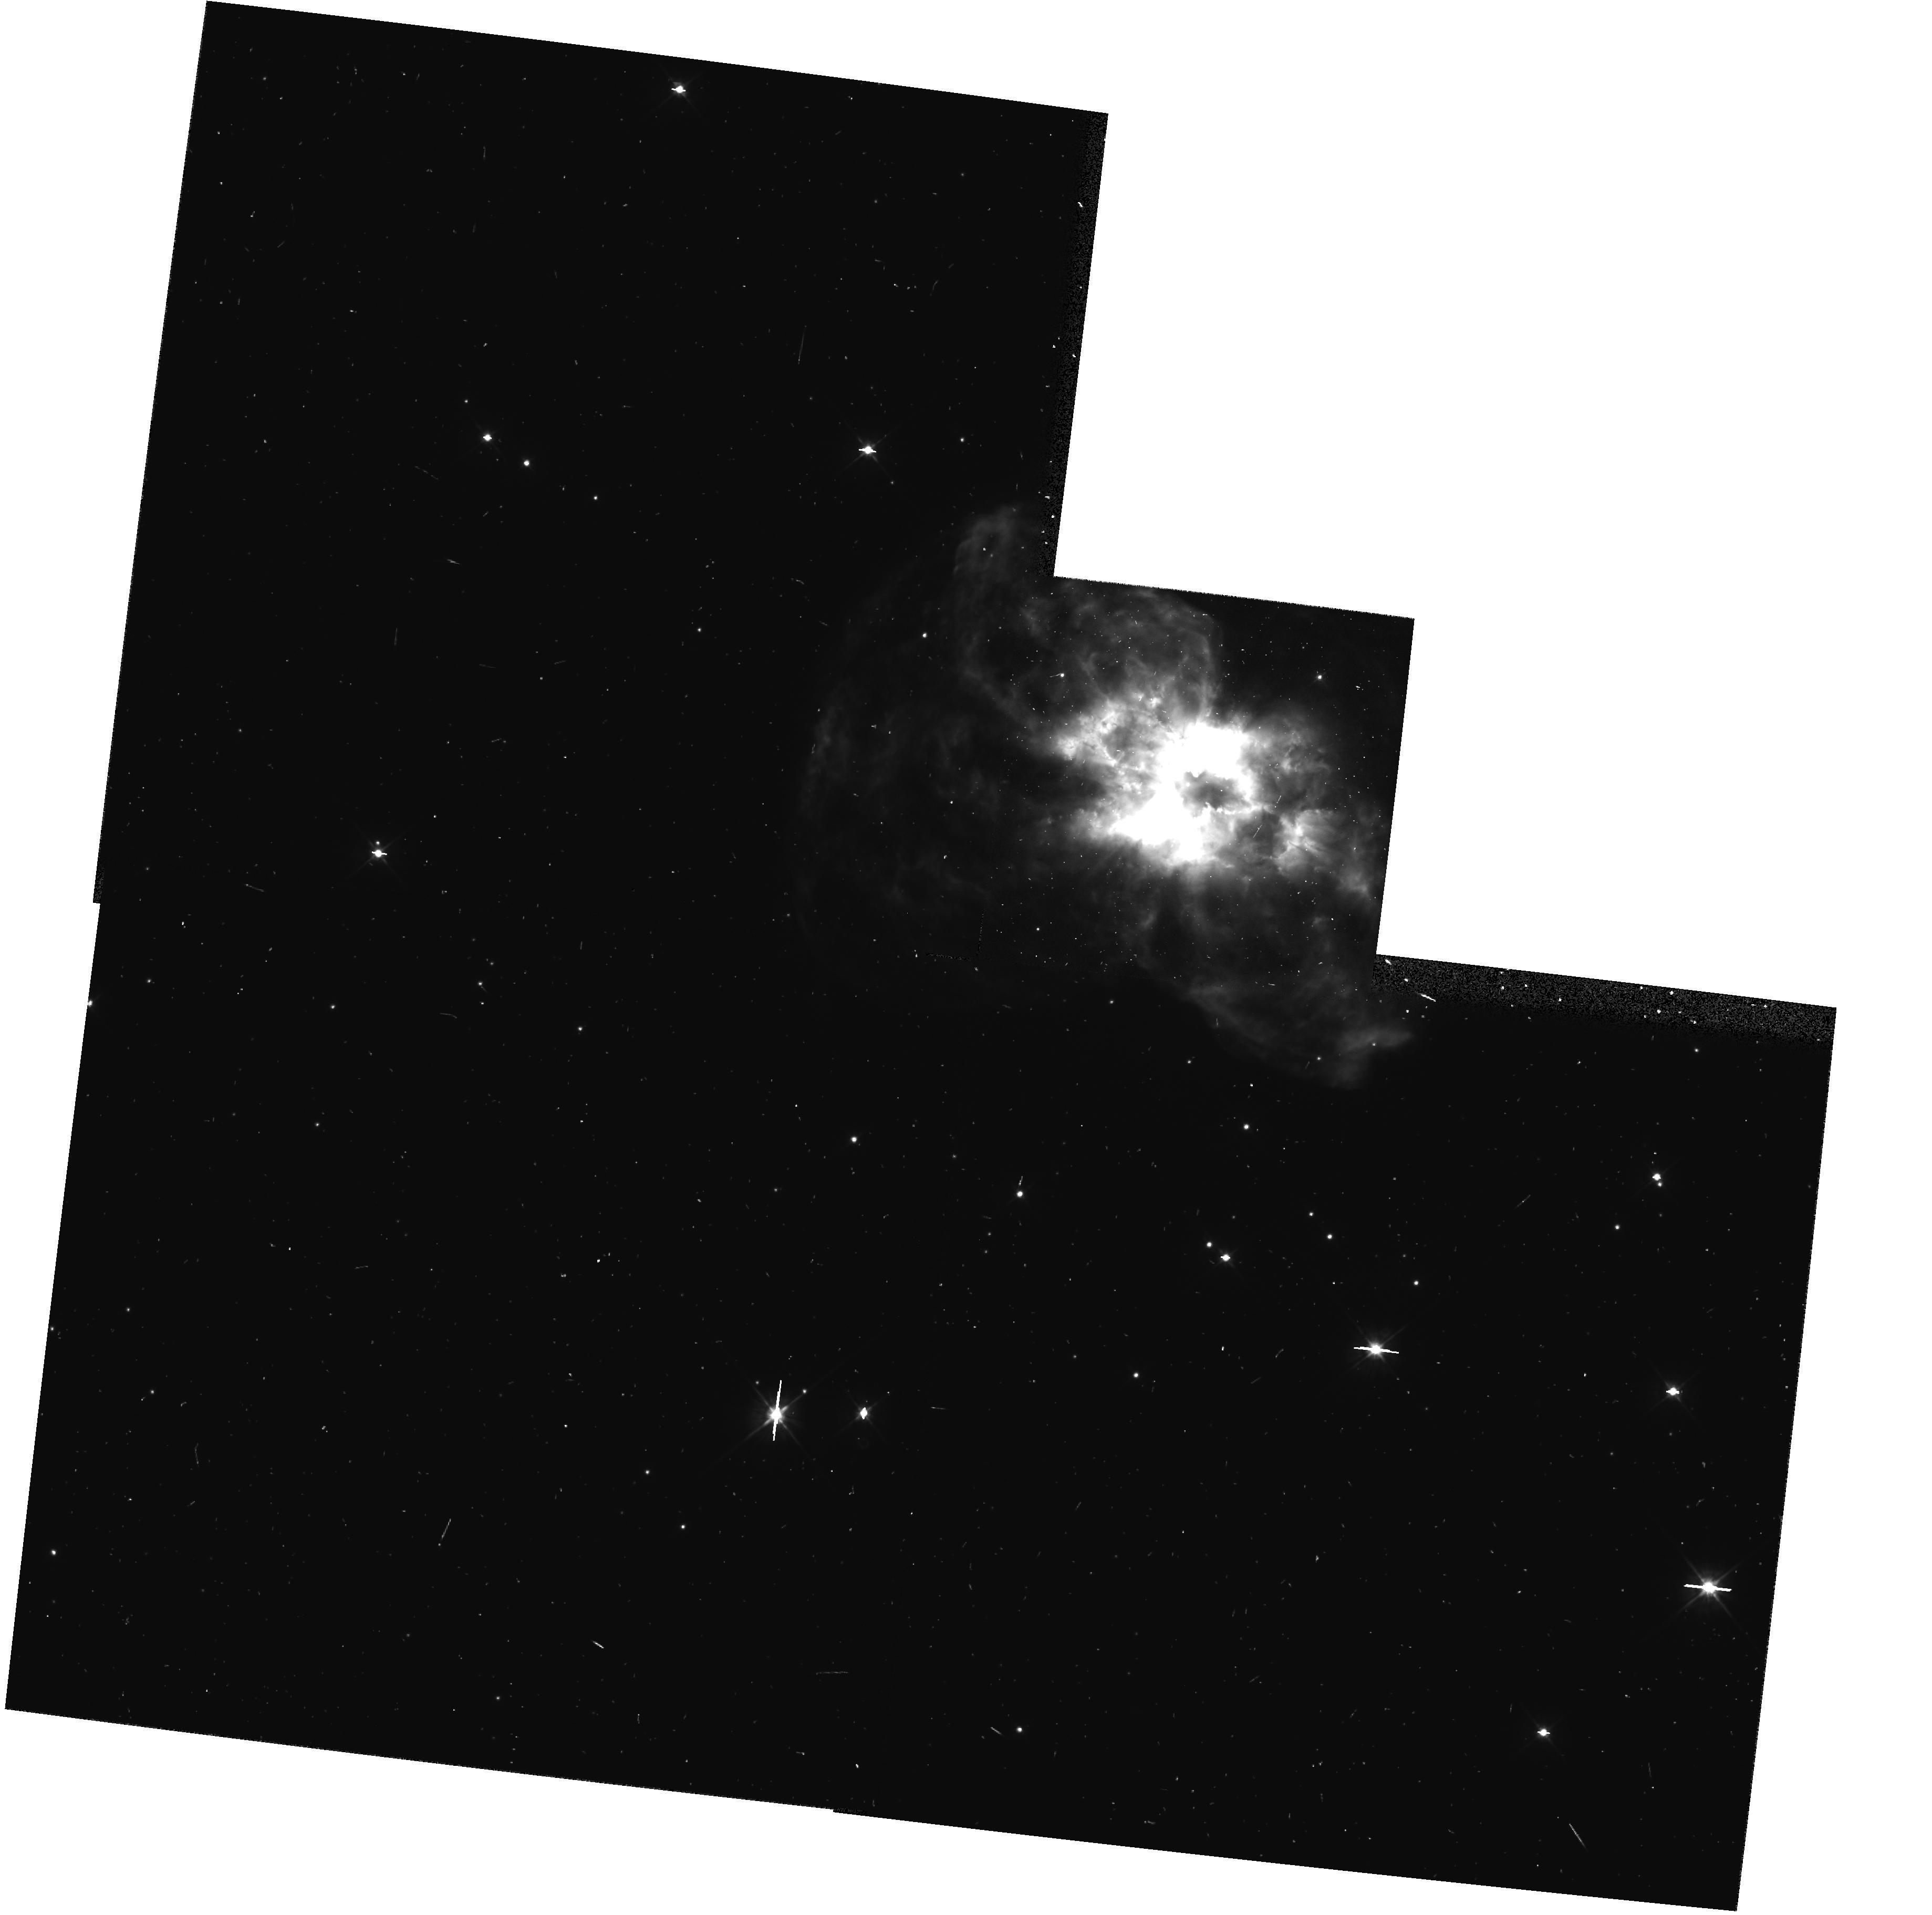
Target: NGC2440. Instrument: WFPC2/PC. Filter: F555W. Exposure: 6 min. Observation ID: hst_6119_10_wfpc2_pc_f555w_u2sa10

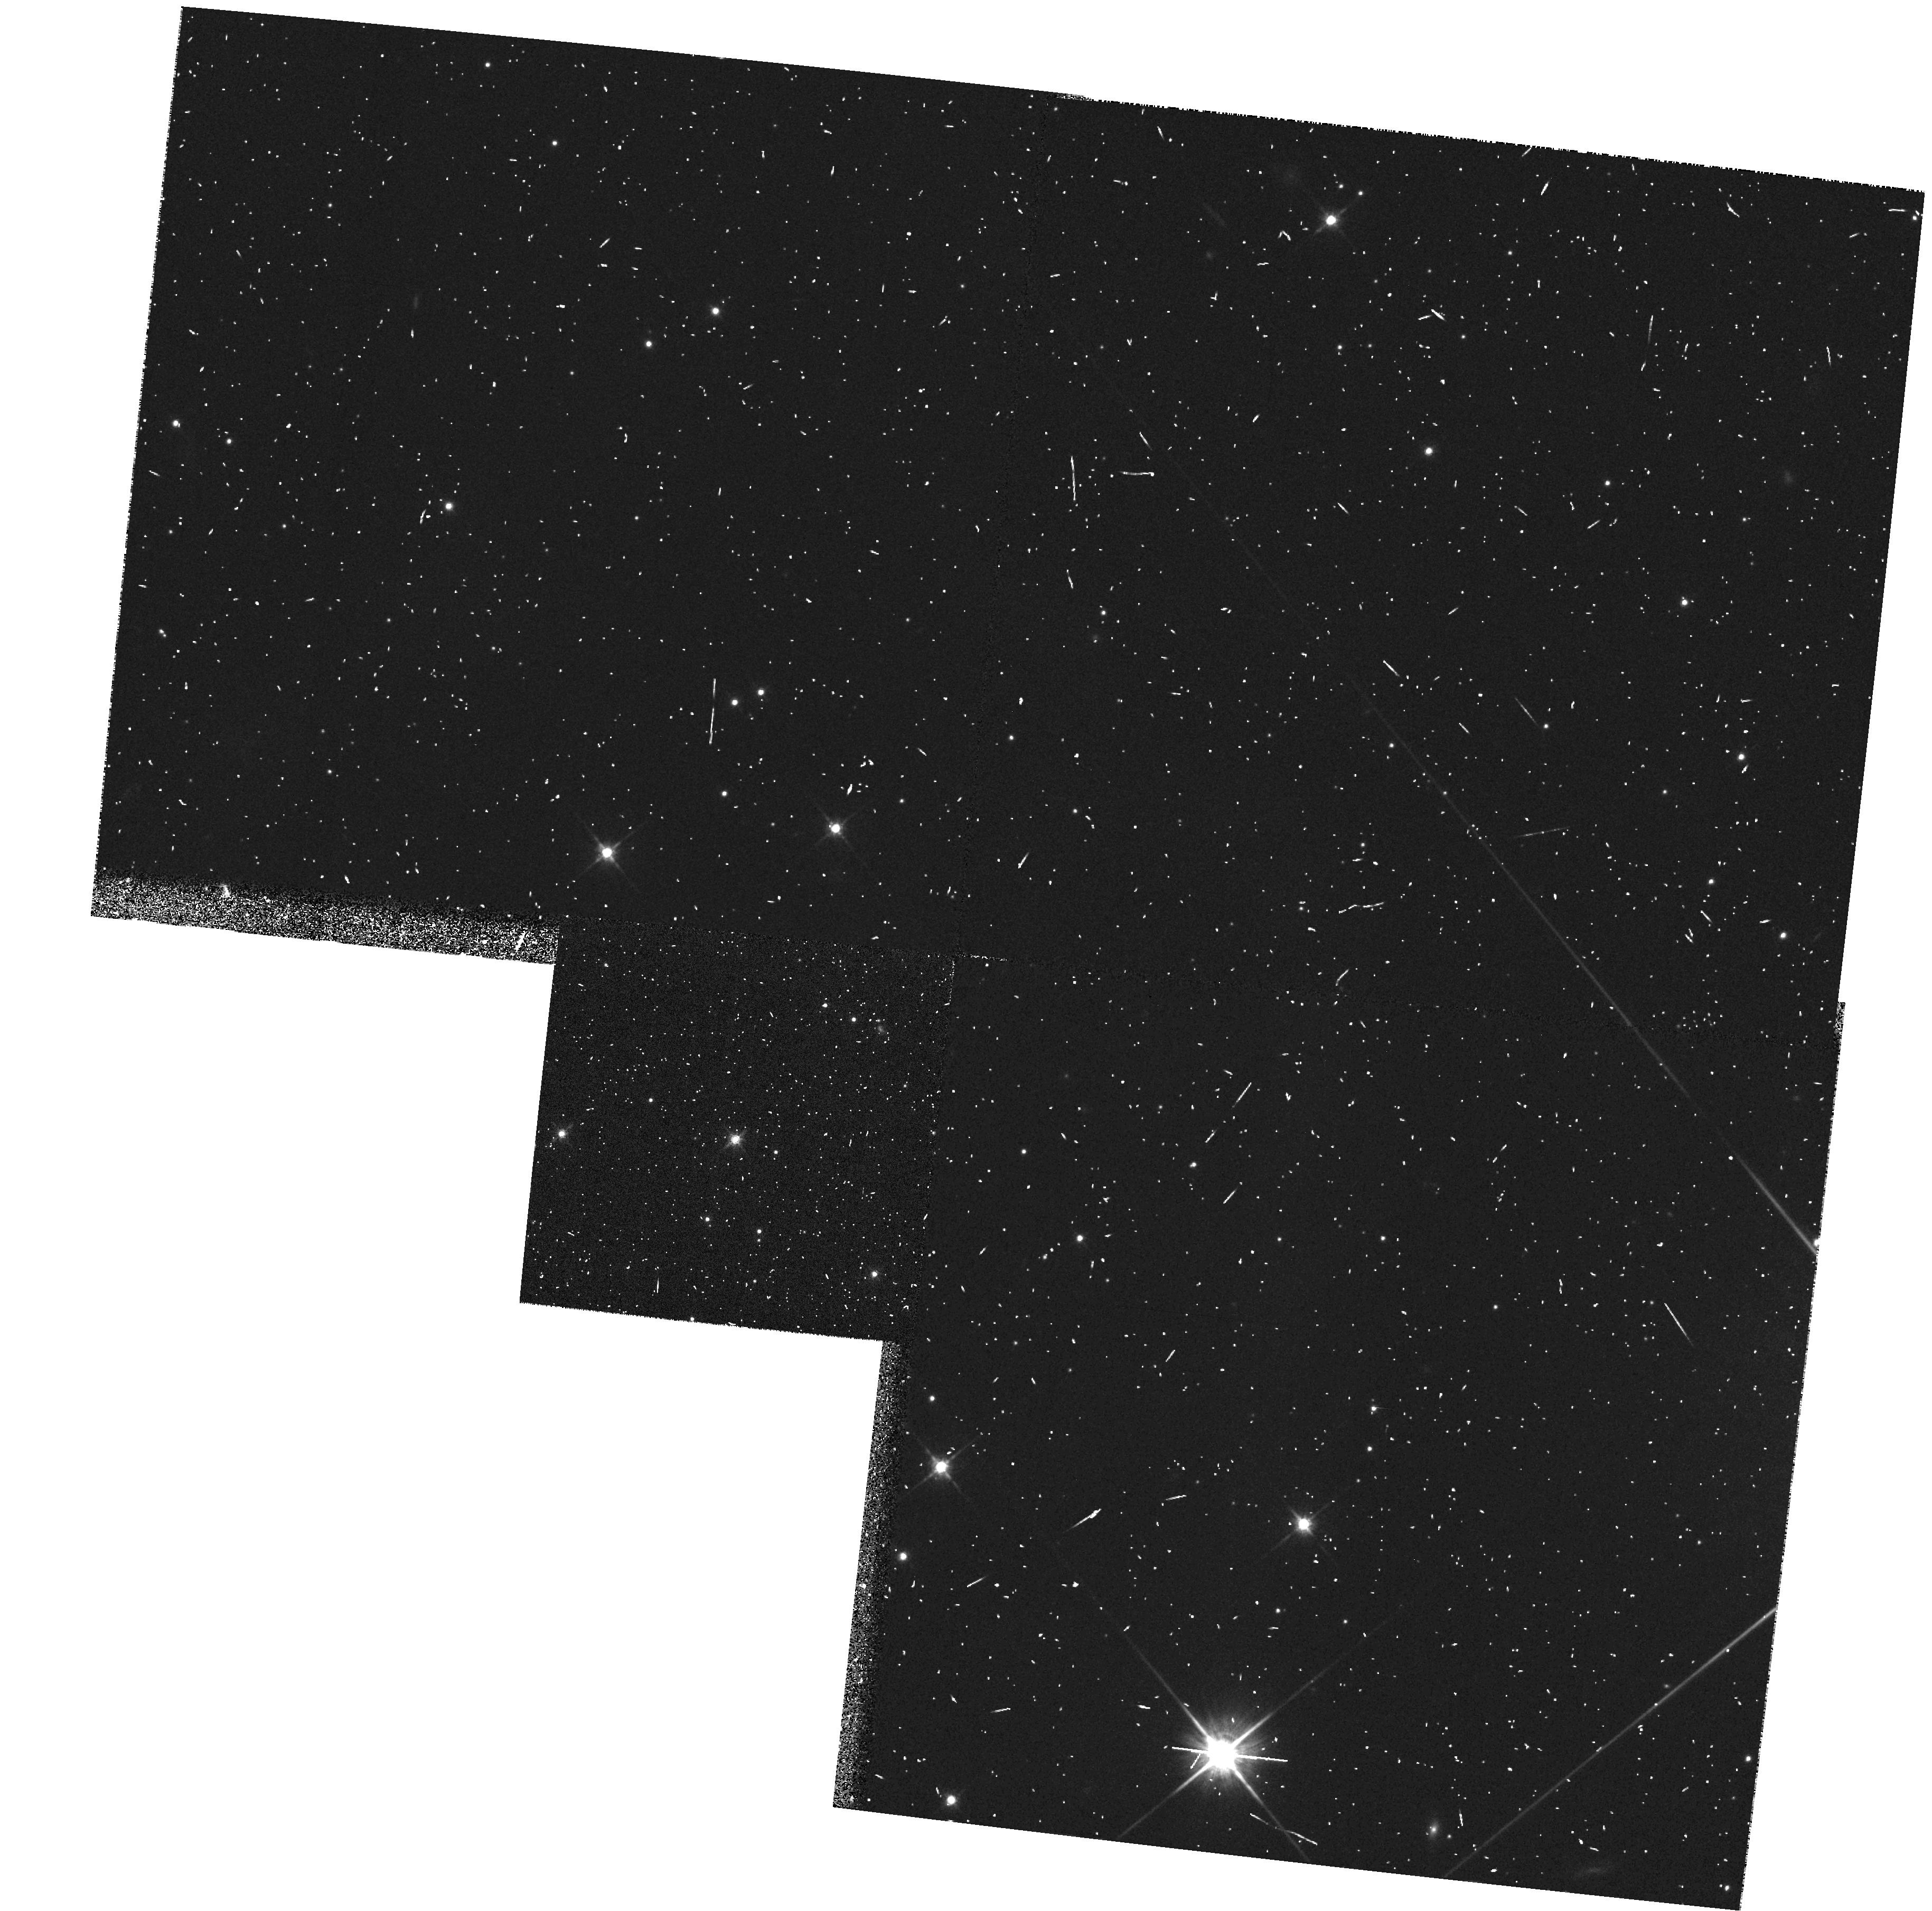
Target: A72. Instrument: WFPC2/PC. Filter: F814W. Exposure: 6 min. Observation ID: hst_6119_70_wfpc2_pc_f814w_u2sa70

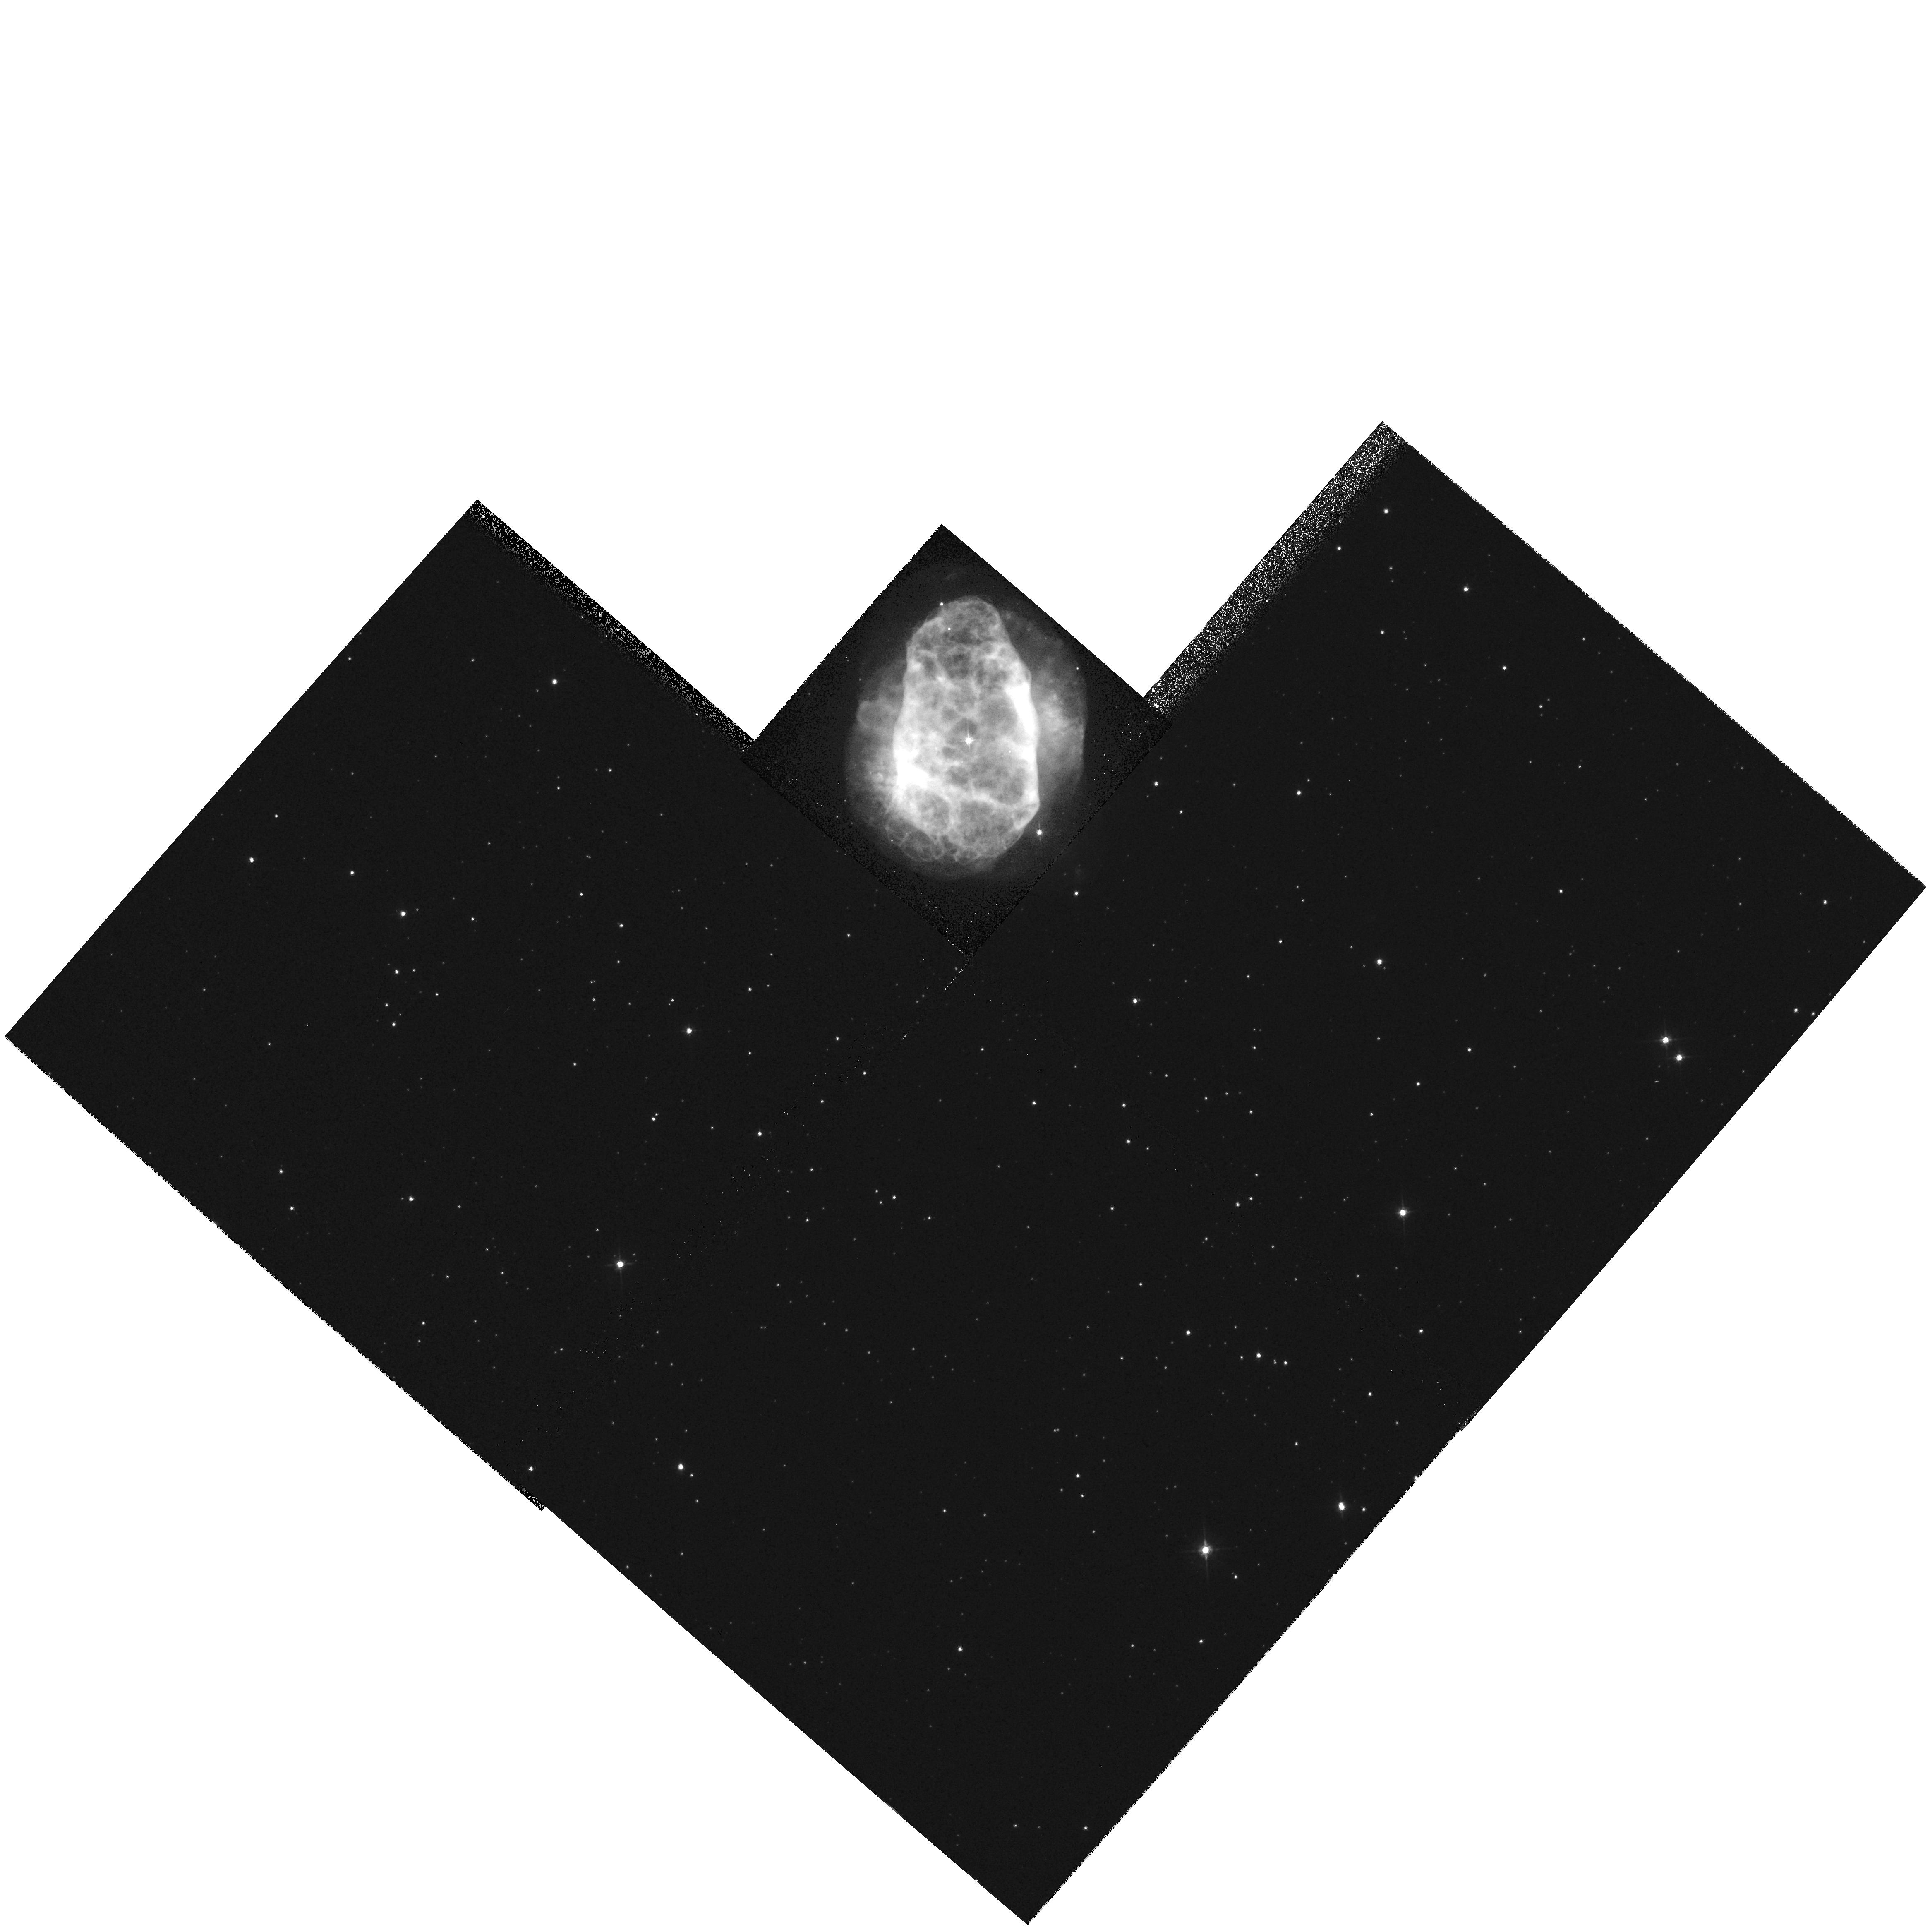
Target: NGC6153. Instrument: WFPC2/PC. Filter: F555W. Exposure: 4 min. Observation ID: hst_6119_94_wfpc2_pc_f555w_u2sa94

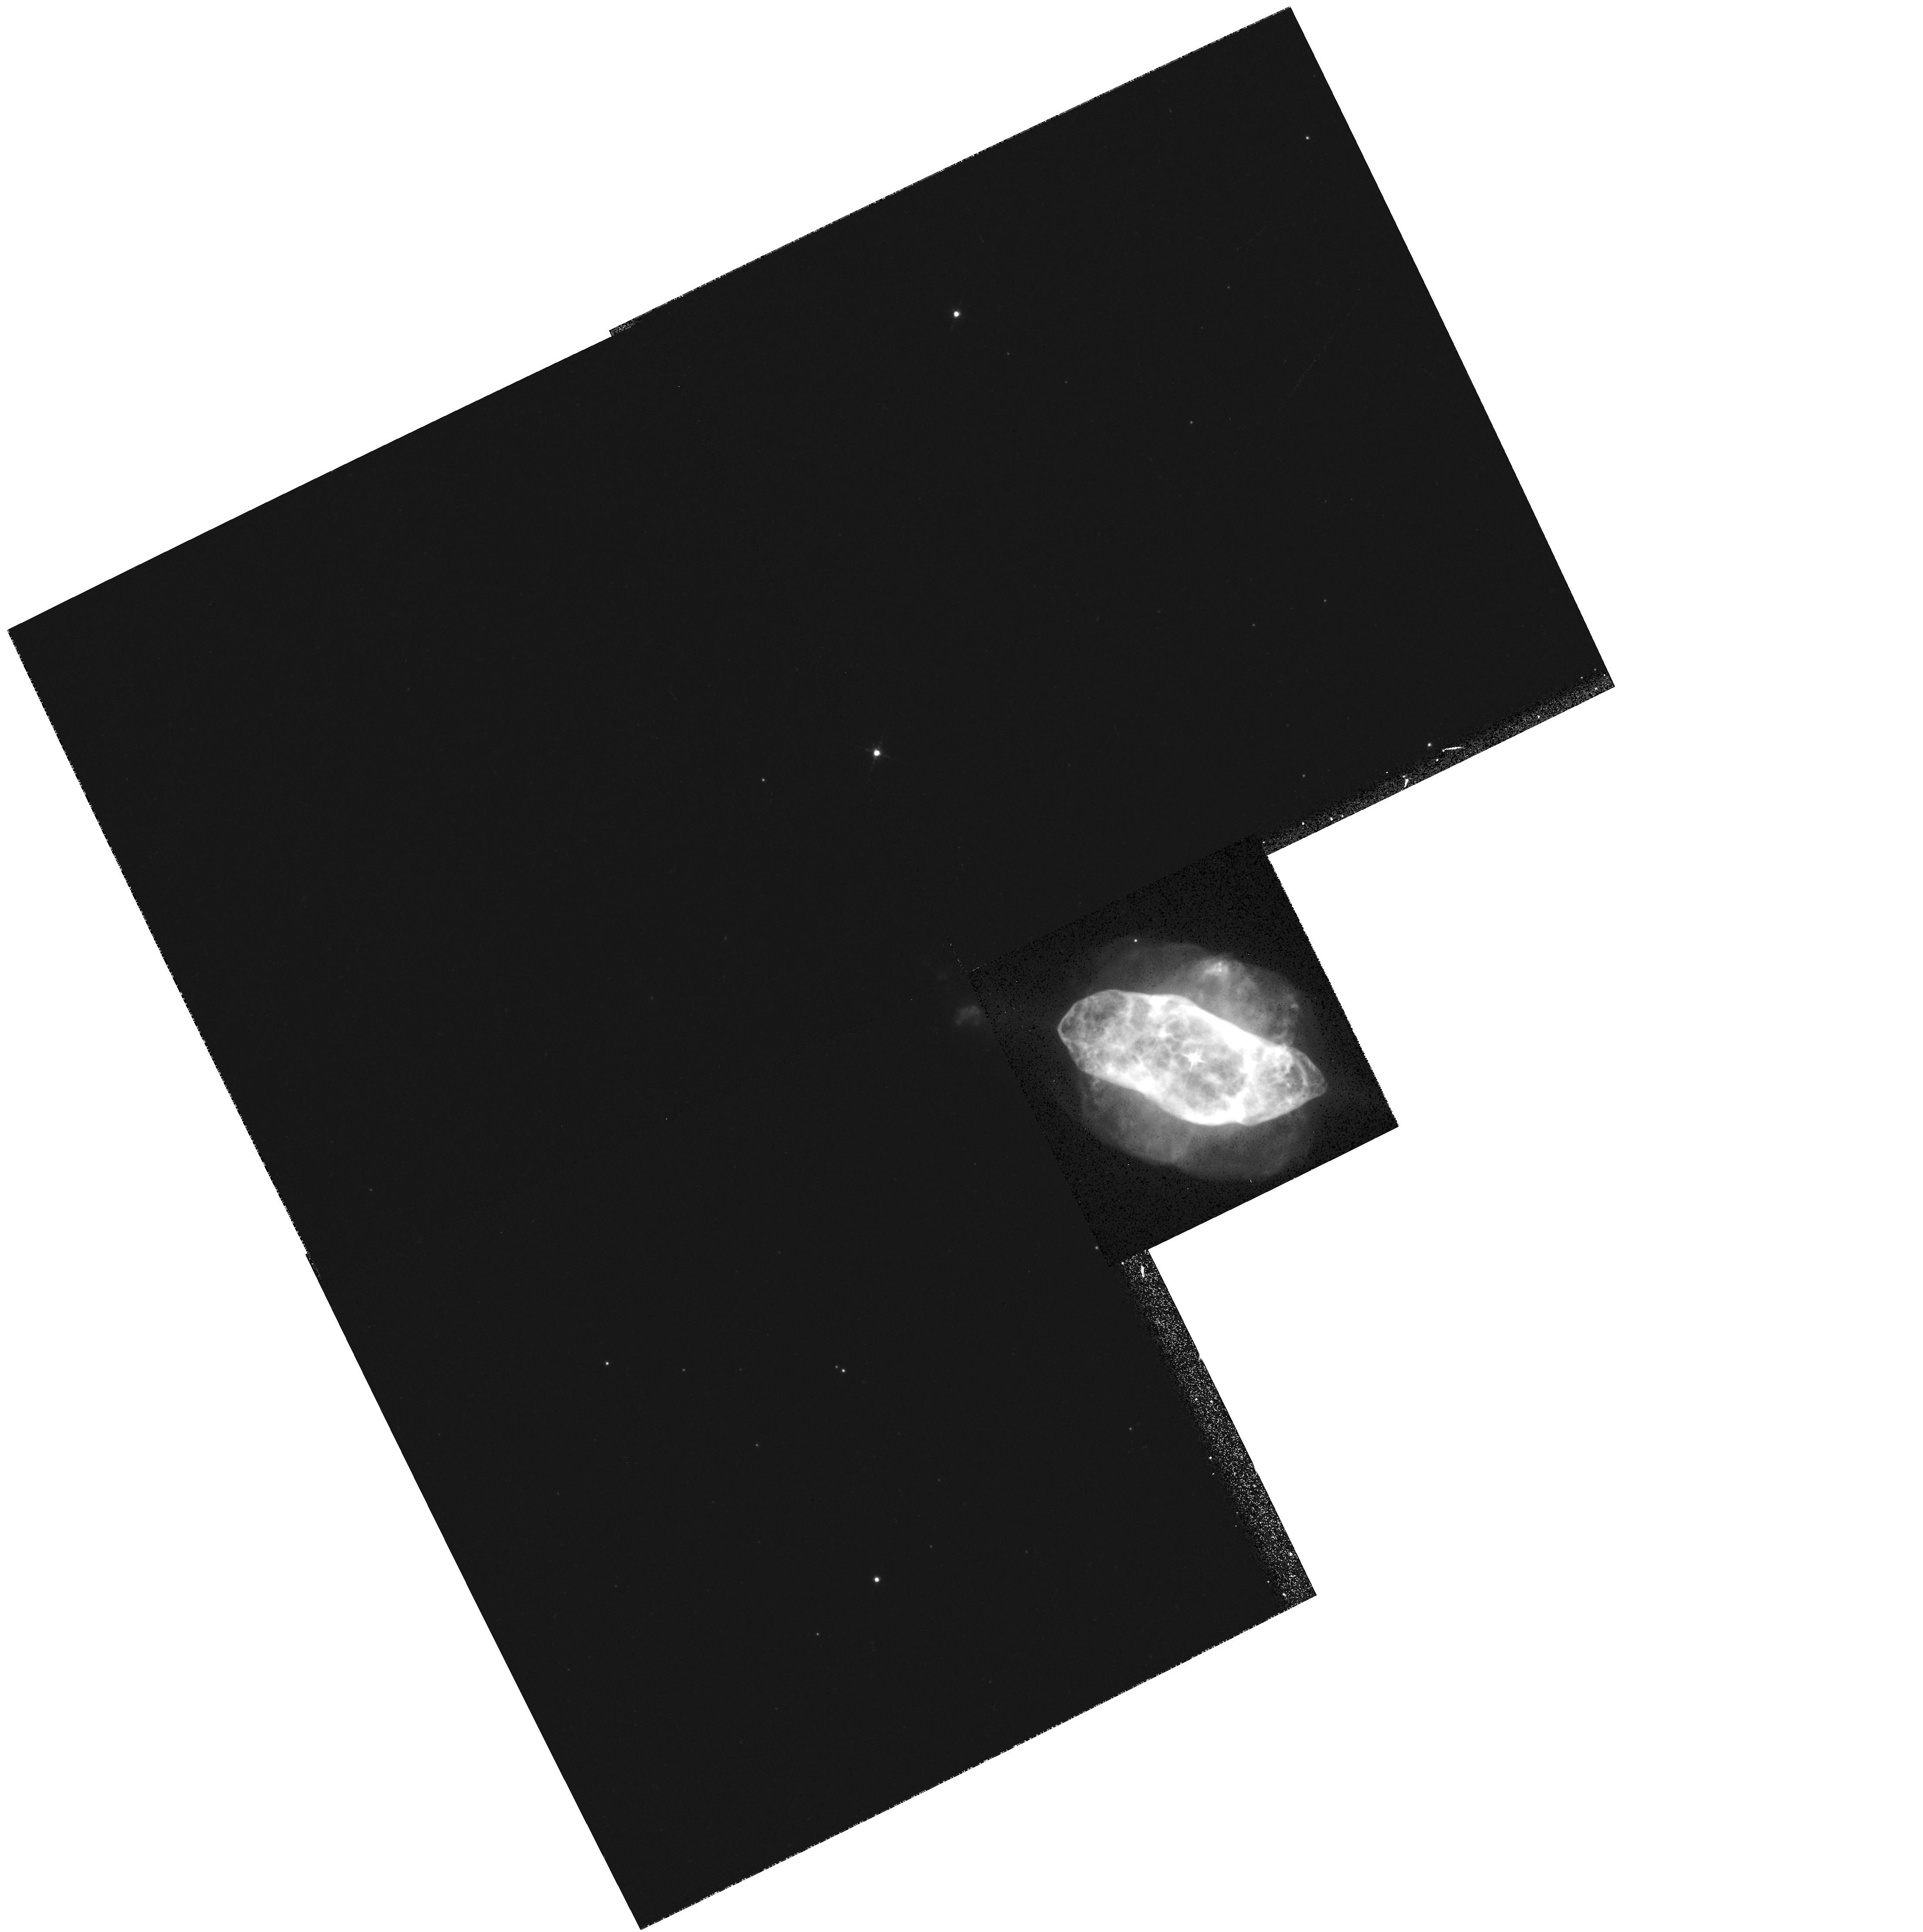
Target: NGC7009. Instrument: WFPC2/PC. Filter: F814W. Exposure: 4 min. Observation ID: hst_6119_95_wfpc2_pc_f814w_u2sa95

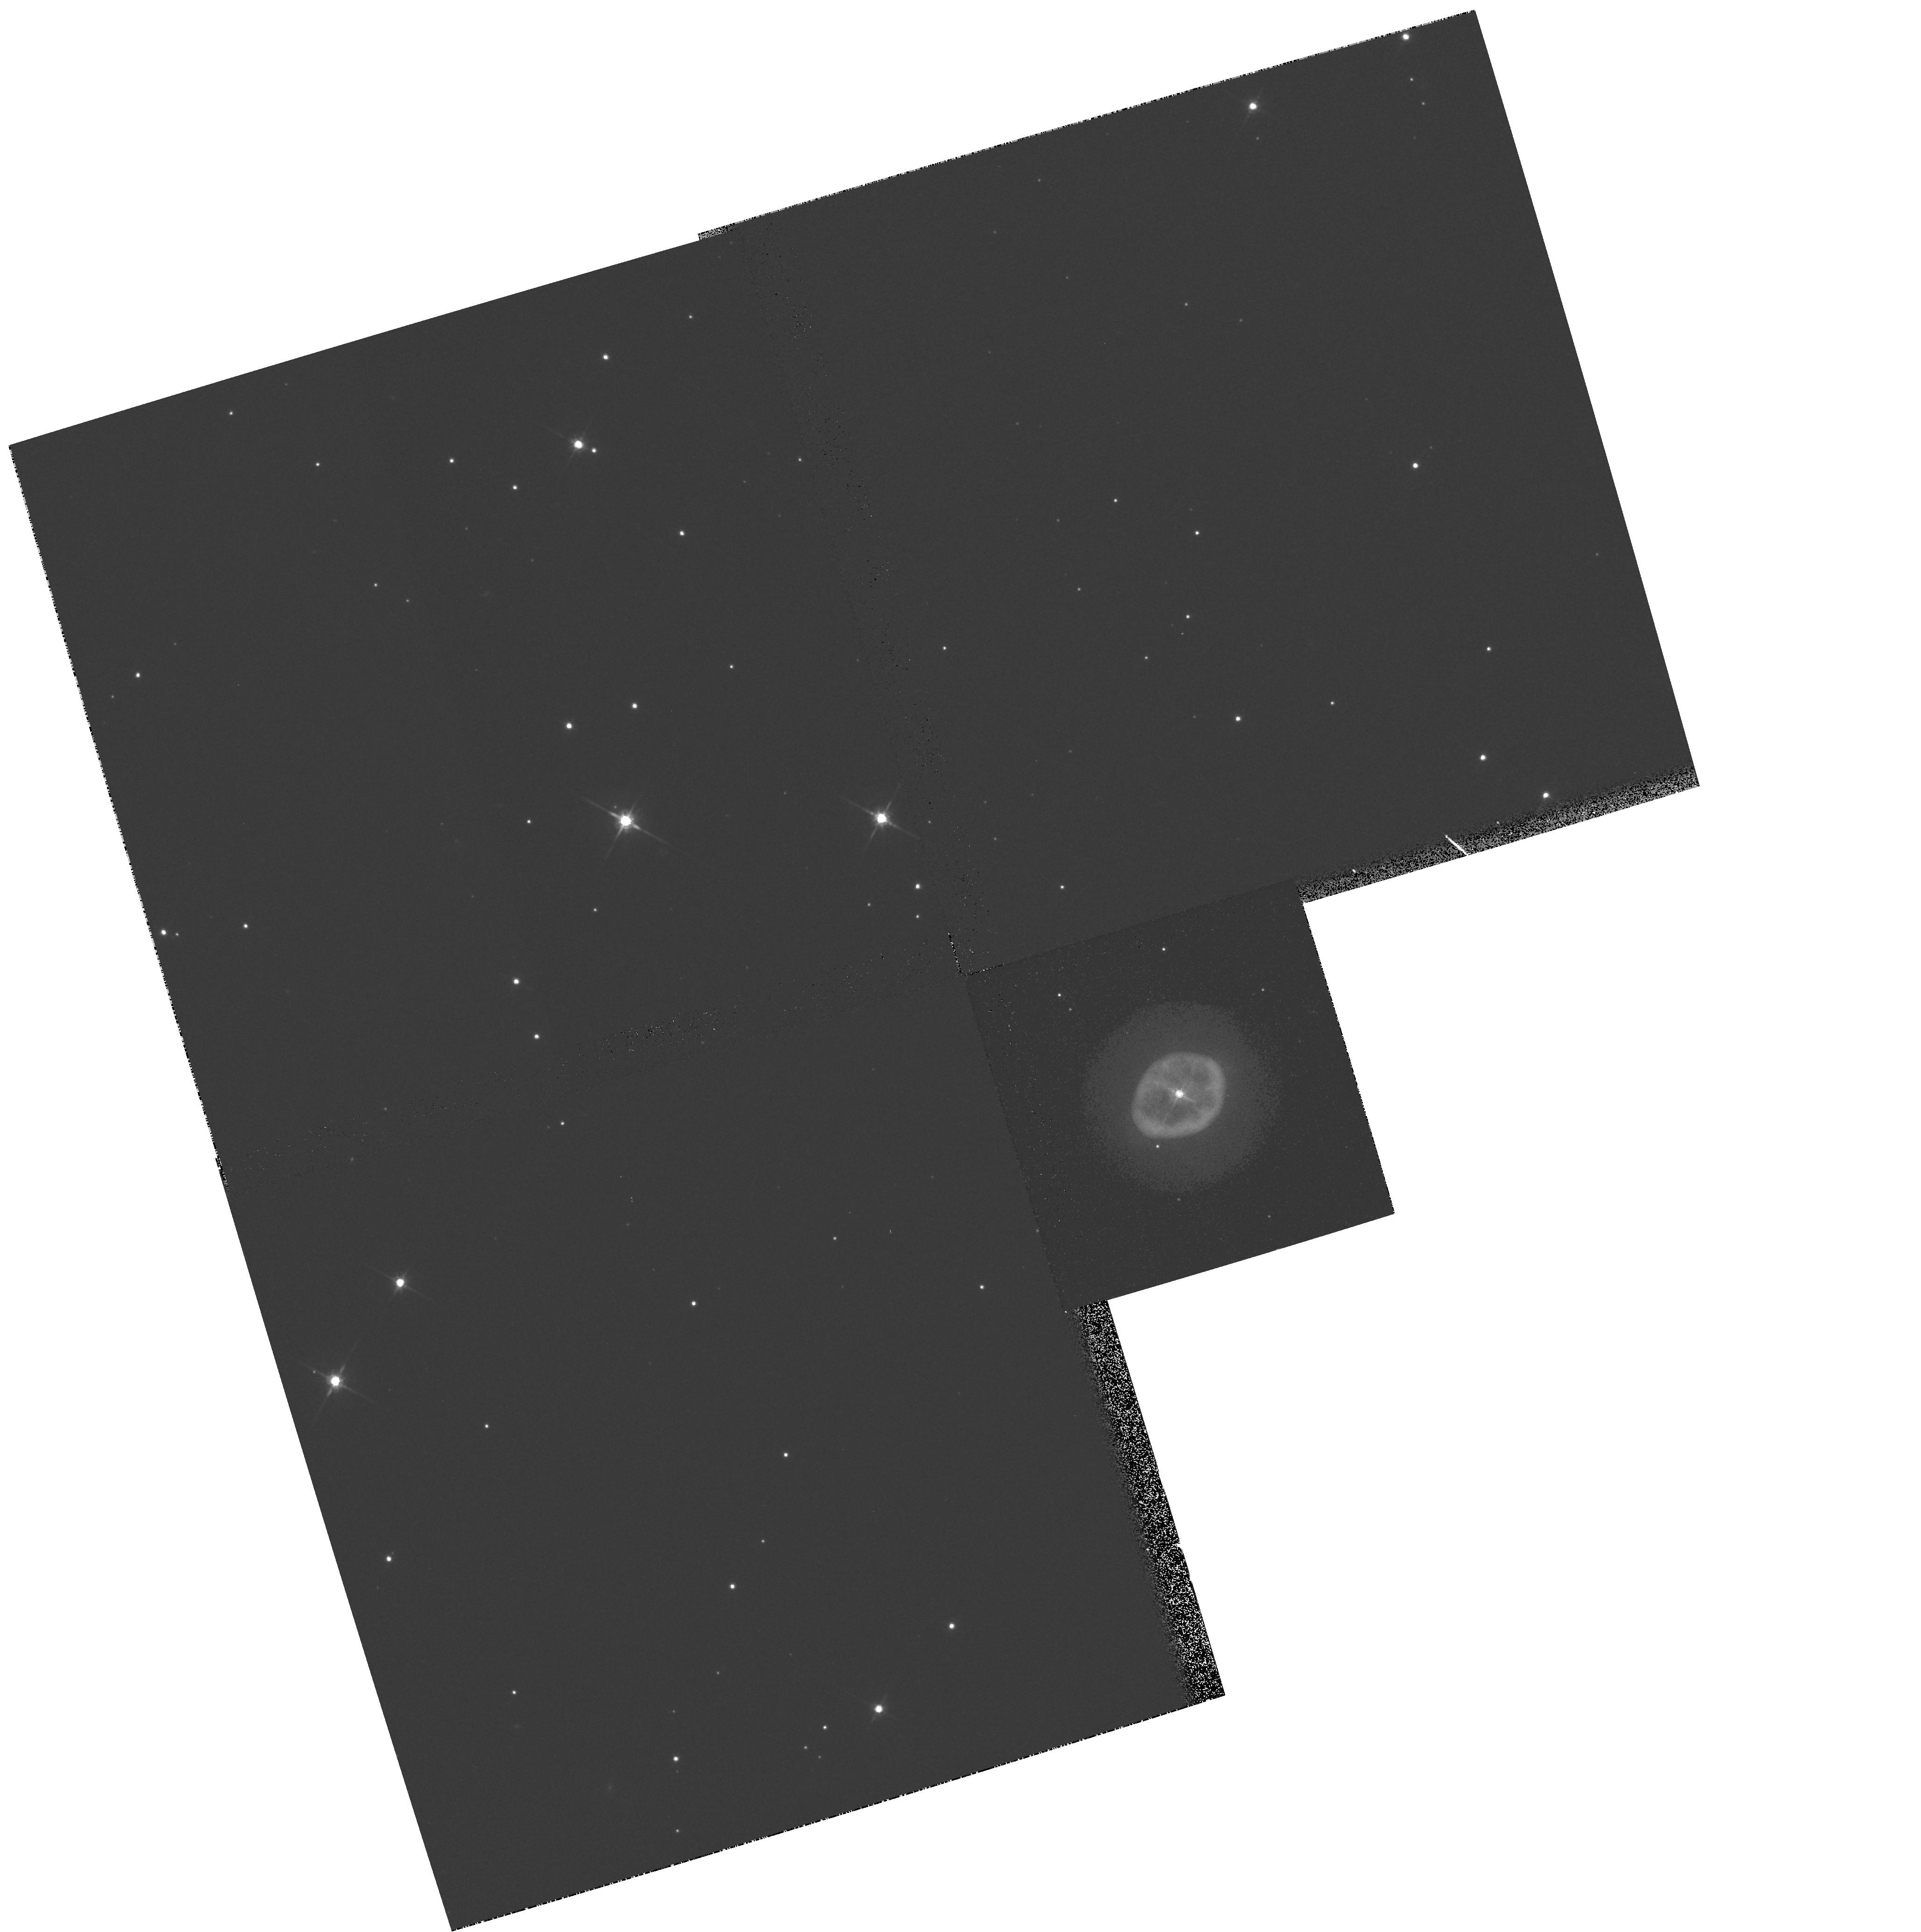
Target: IC2448. Instrument: WFPC2/PC. Filter: F814W. Exposure: 3 min. Observation ID: hst_6119_49_wfpc2_pc_f814w_u2sa49

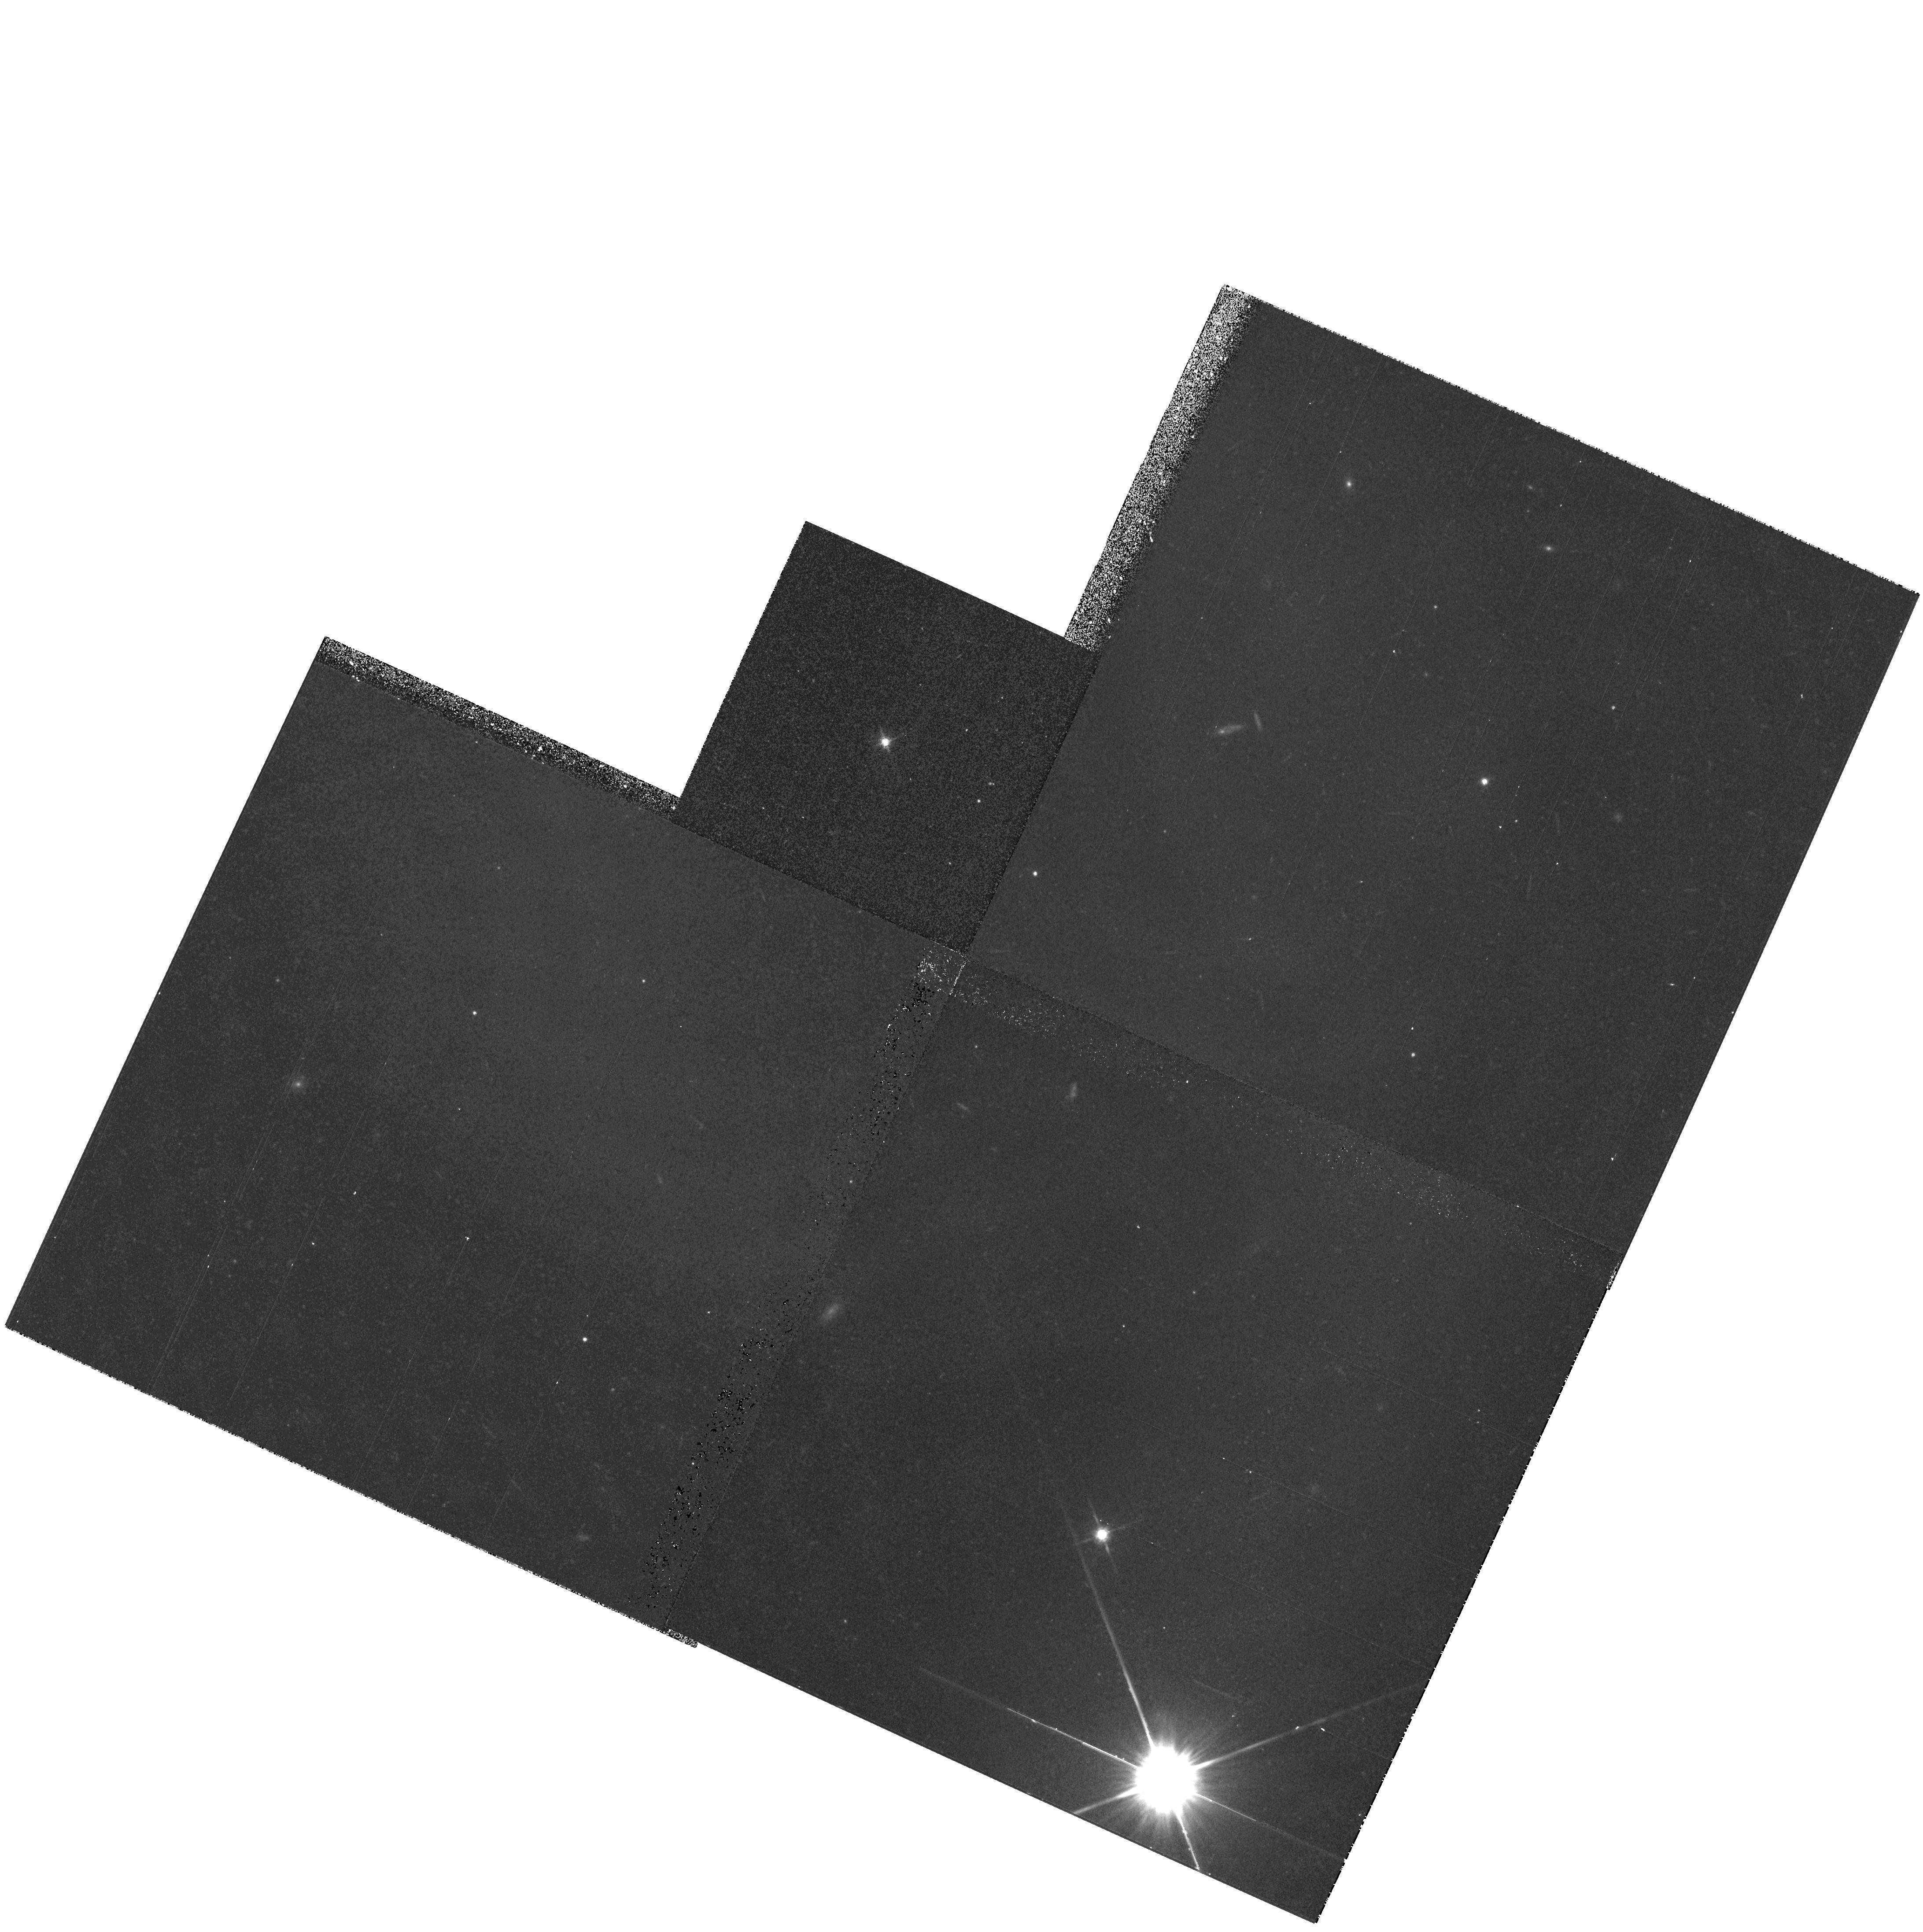
Target: IC5148-50. Instrument: WFPC2/PC. Filter: F814W. Exposure: 9 min. Observation ID: hst_6119_55_wfpc2_pc_f814w_u2sa55

Snapshot Survey for Companions of Planetary-Nebula Nuclei (PI: Bond, Howard E.)

We propose a Snapshot Survey of about 100 nuclei of Galactic planetary nebulae. The aim is to search for close, resolved binary companions of the central stars, which can be used to determine distances to the nebulae through photometric parallaxes. We estimate that about 10 percent of randomly selected central stars will have visual companions that will be detectable at HST resolution, and we show that our limited Cycle 3 experience agrees with this estimate. The images will be obtained with the WFPC2 PC chip and V (F555W) and I (F814W) filters, with exposure times of a few seconds up to about 15 min. We show that close companions as much as 7 mag fainter than the central stars are detectable with HST. The ultimate aim of the program is to provide a group of objects with accurate distances, which can then be used to calibrate other distance methods for planetary nebulae, thus greatly improving the presently unsatisfactory state of the Galactic planetary-nebula distance scale. This scale is crucial to our understanding of the evolution of nebulae and their central stars, the stellar population and birth rate of planetary nebulae, and their use as extragalactic distance indicators. This program was approved for Cycle 3, but is submitted again for Cycle 5 due to the small amount of data actually obtained in that shortened cycle.